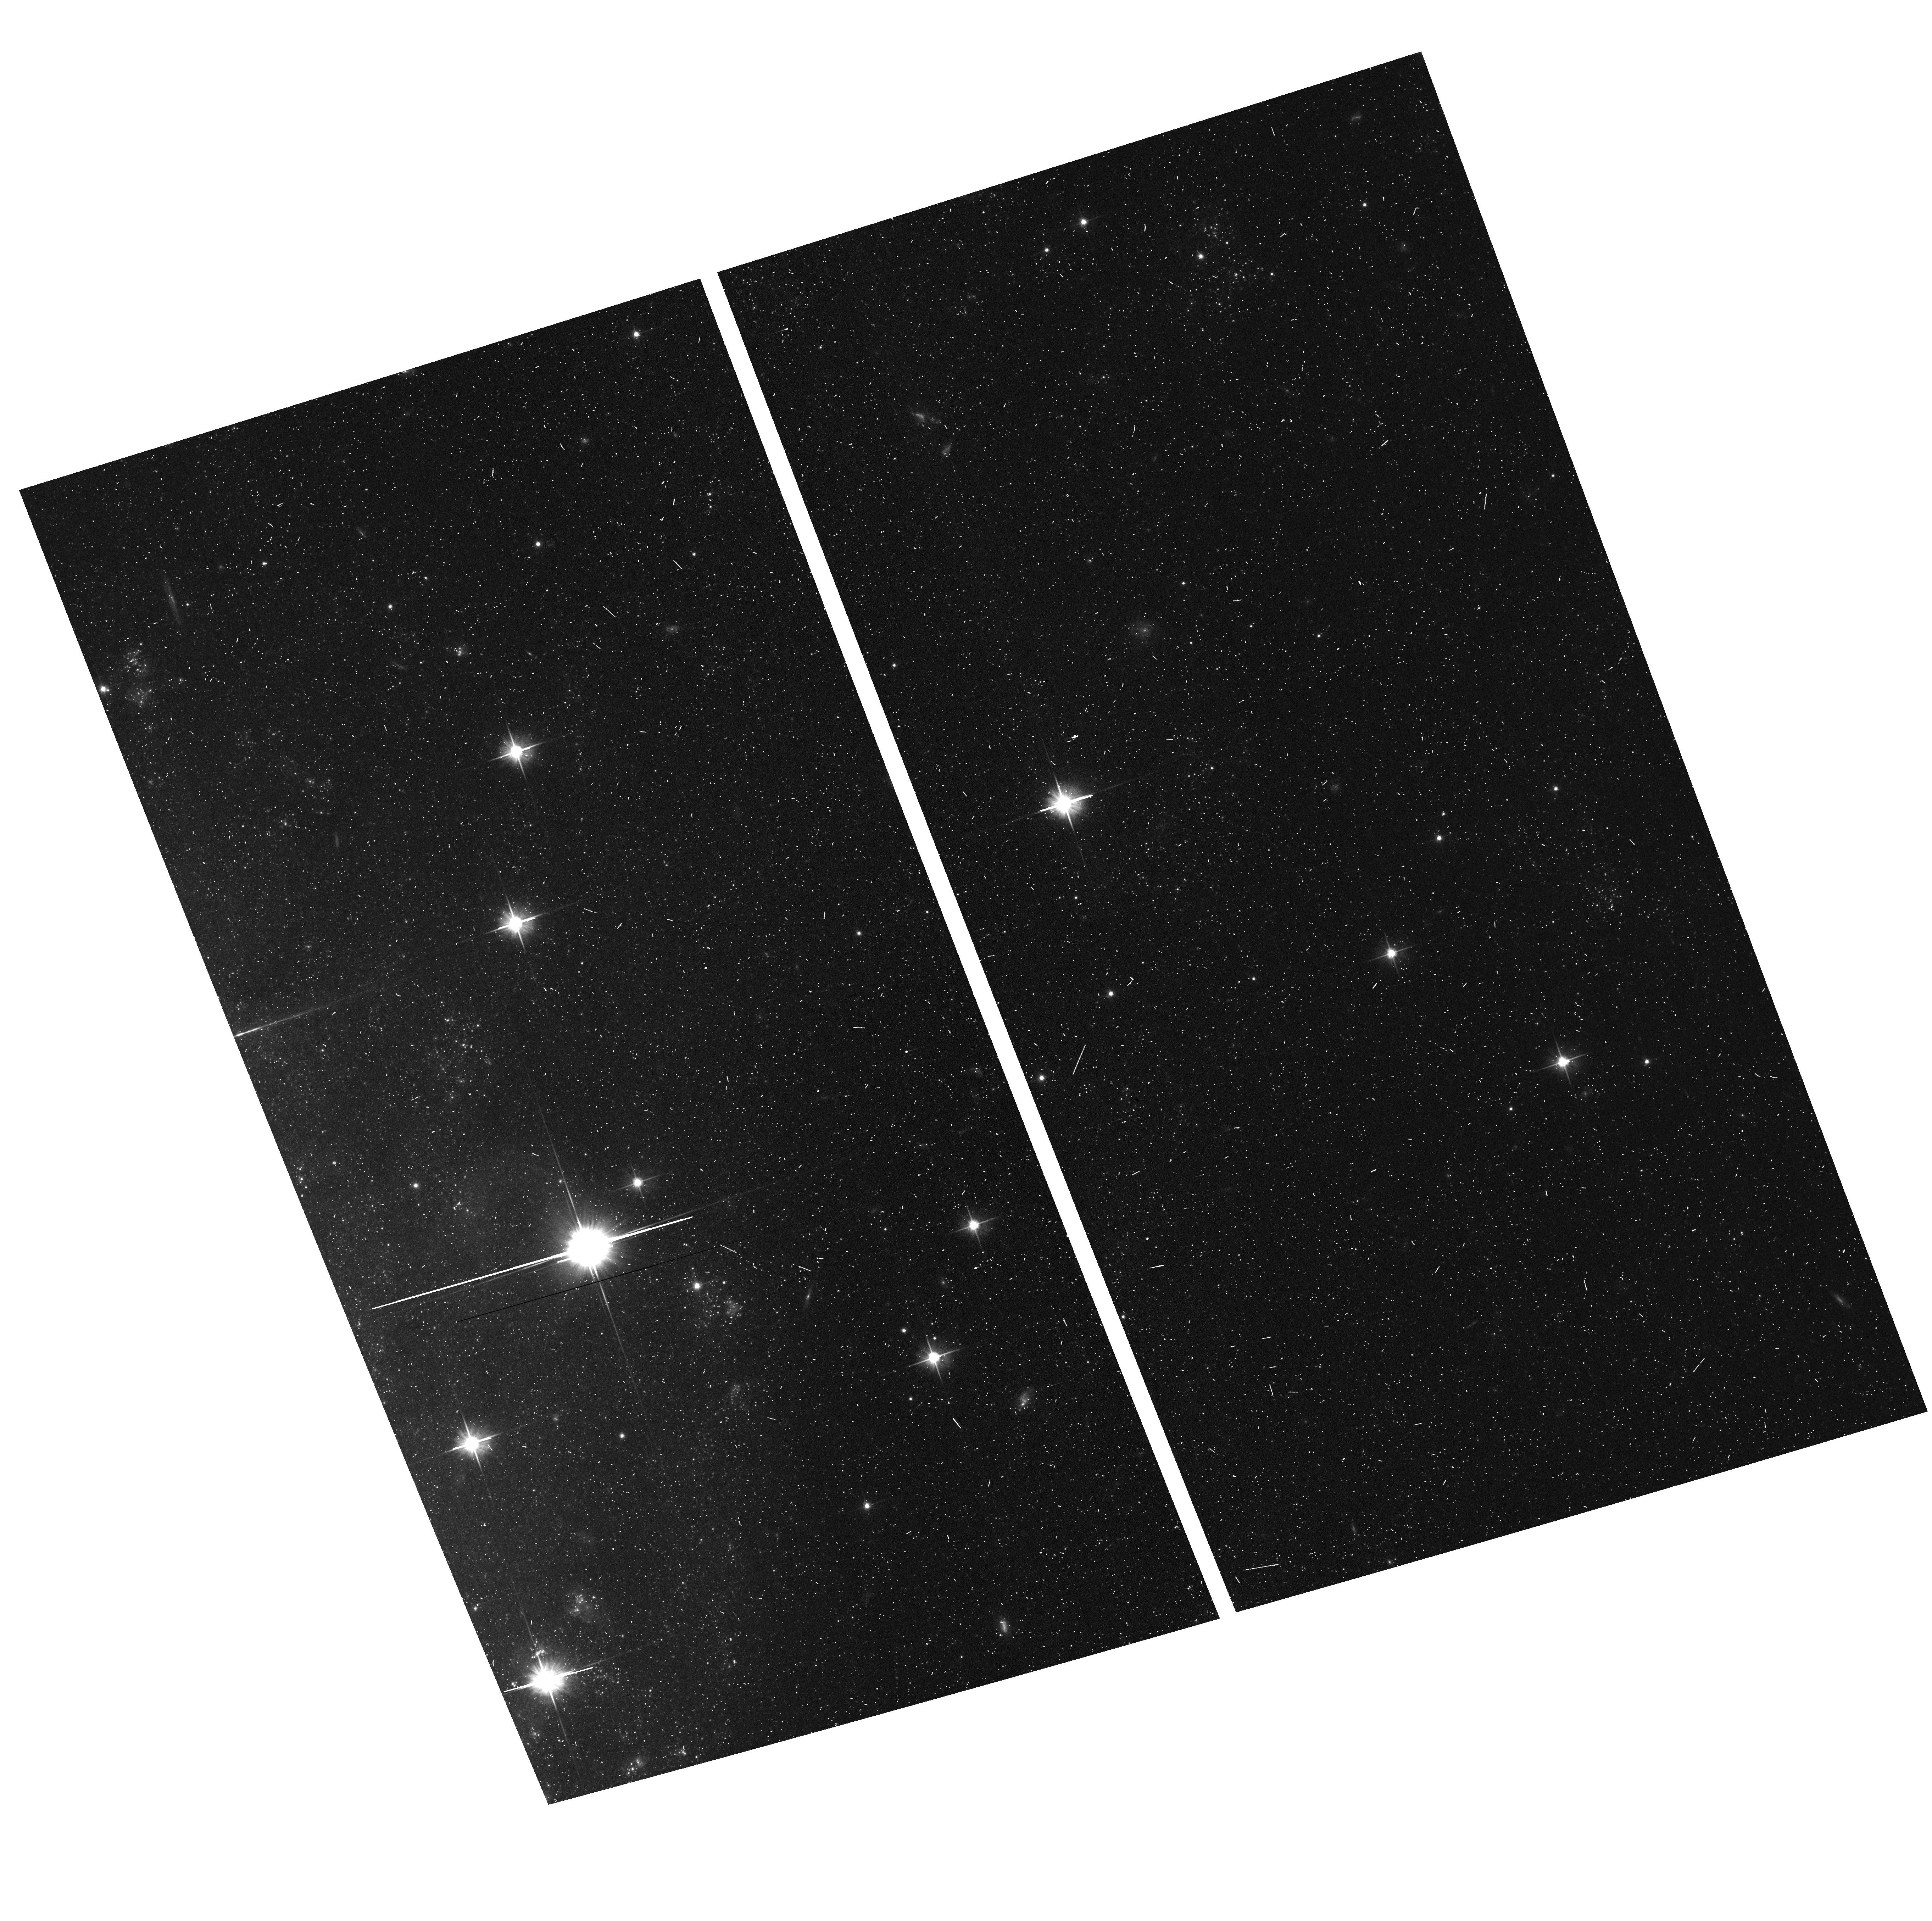
Target: field at RA 169.524°, Dec -32.764°
Instrument: ACS/WFC
Filter: F606W
Exposure: 6 min
Observation ID: hst_17189_xh_acs_wfc_f606w_jez2xh

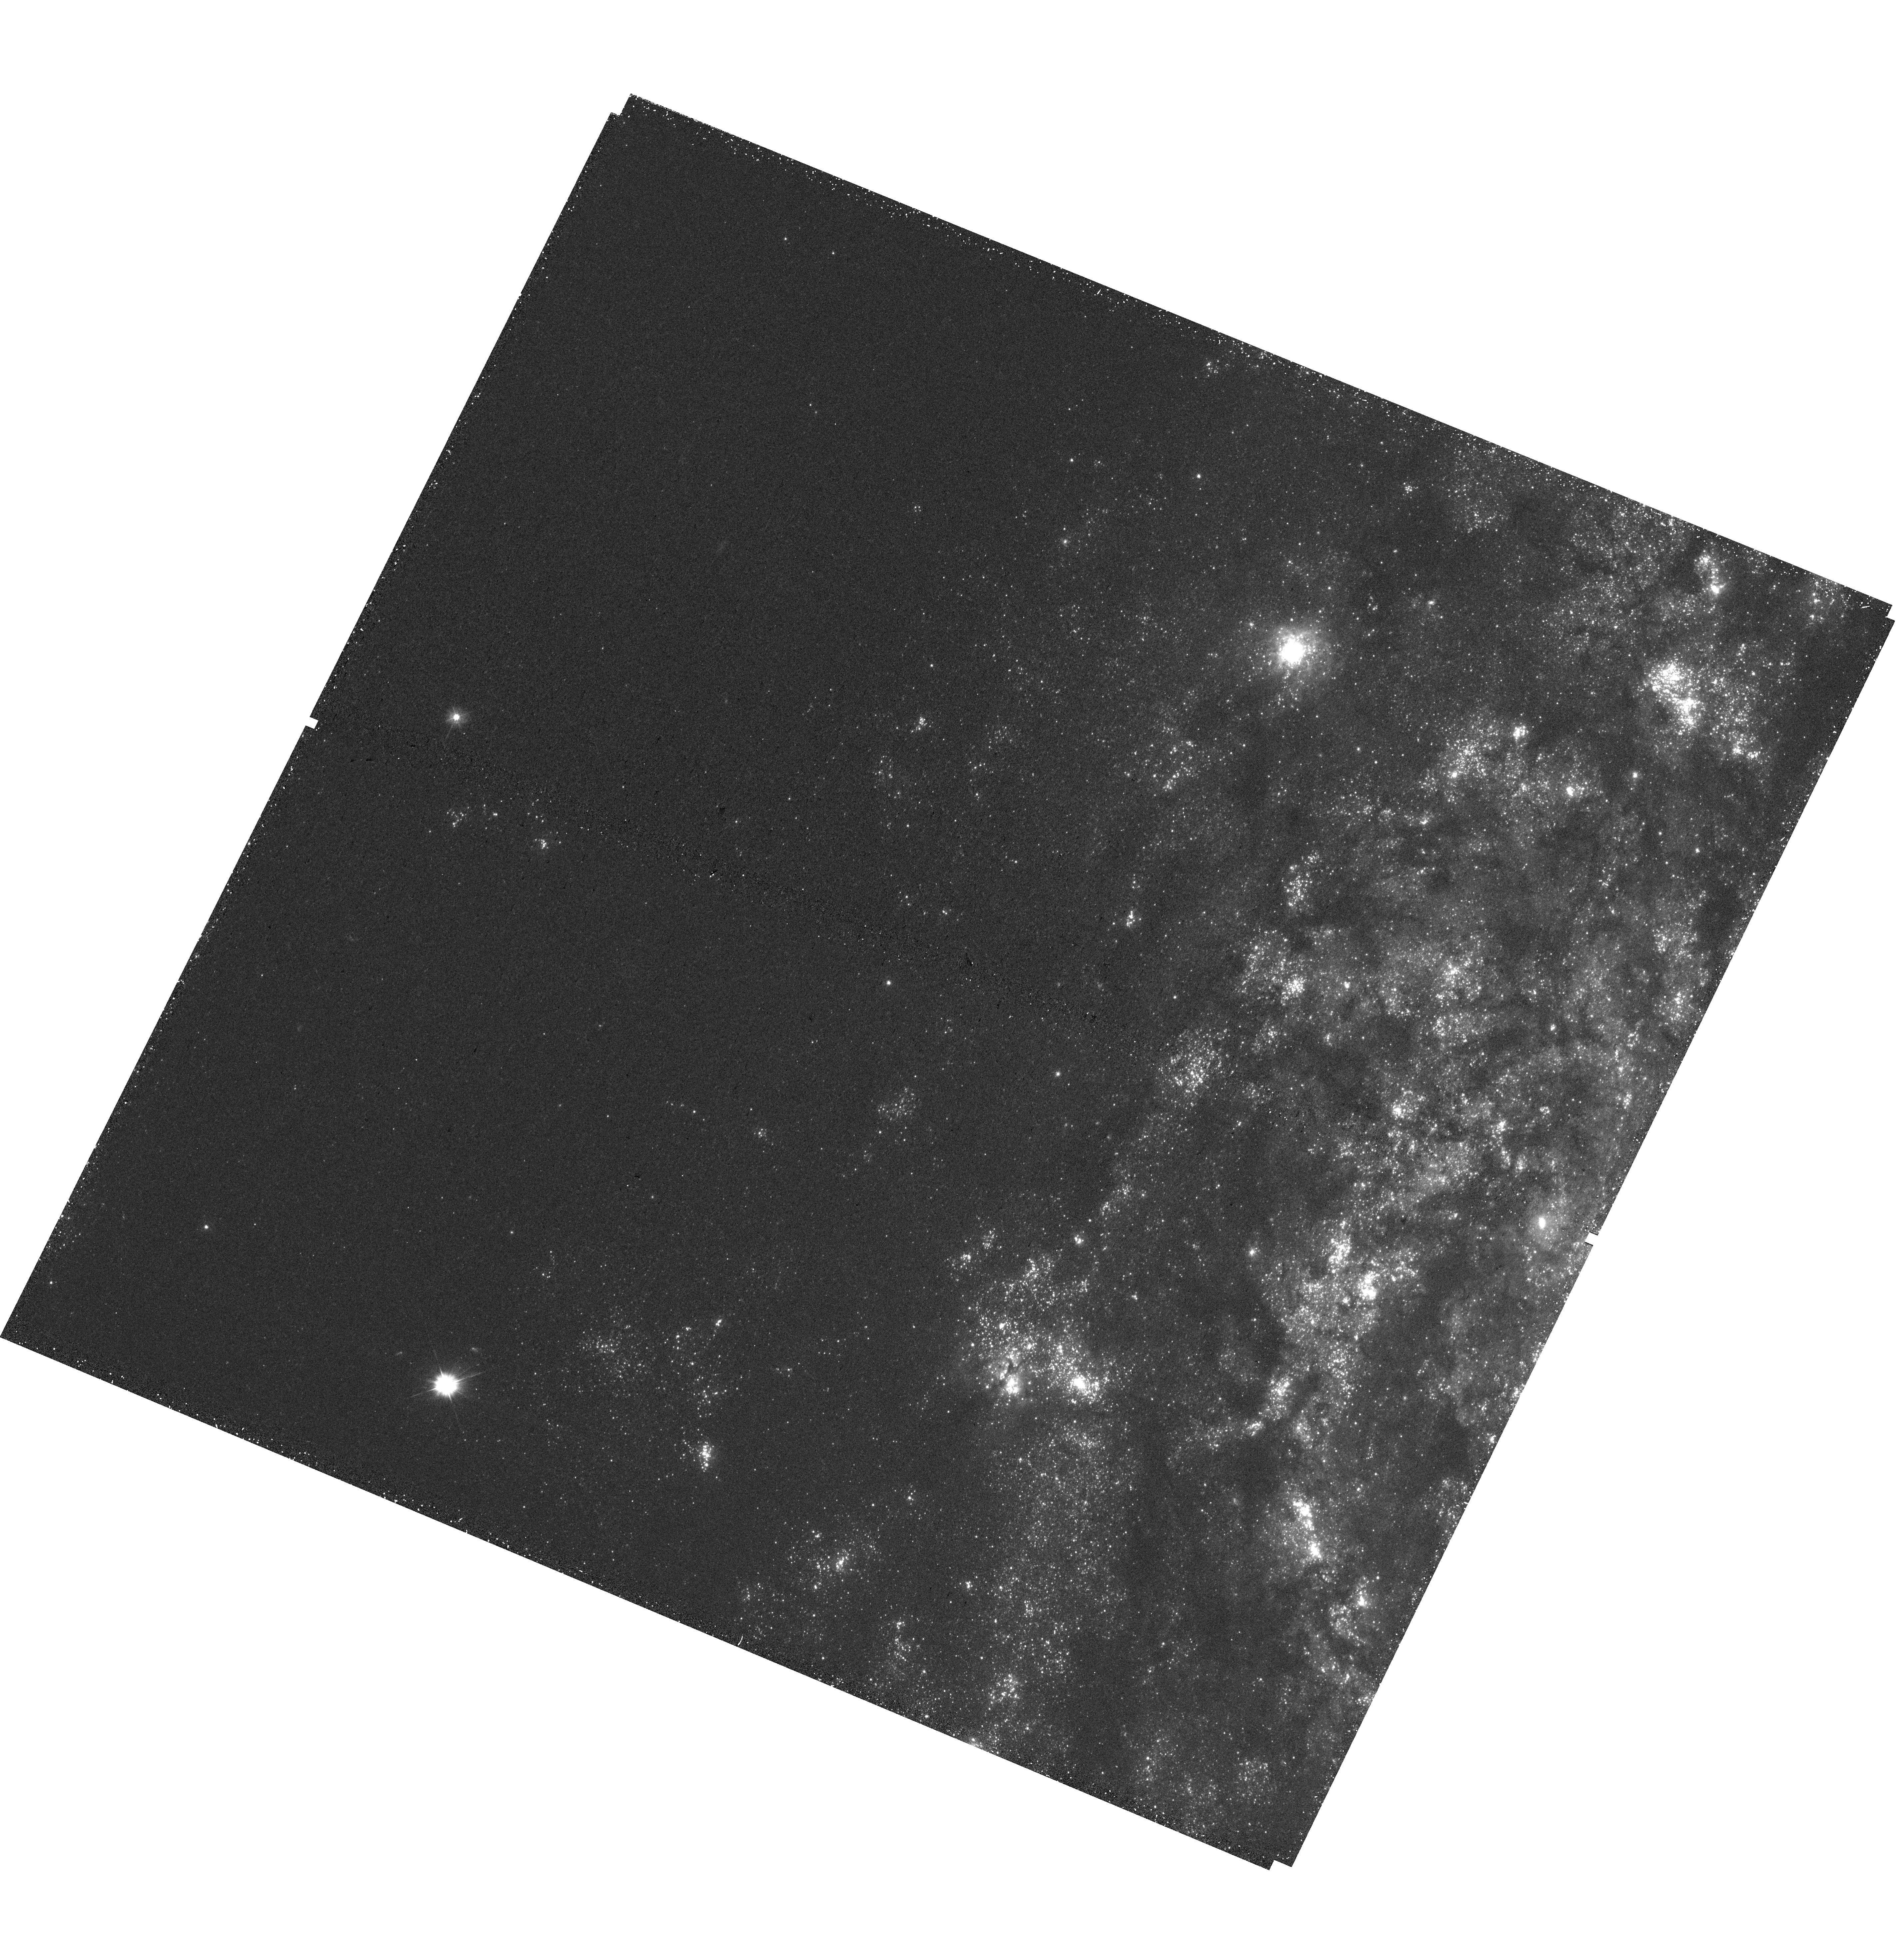
Target: NGC-3621-XUVDISK-REGION1
Instrument: WFC3/UVIS
Filter: F300X
Exposure: 41 min
Observation ID: hst_17189_xe_wfc3_uvis_f300x_iez2xe

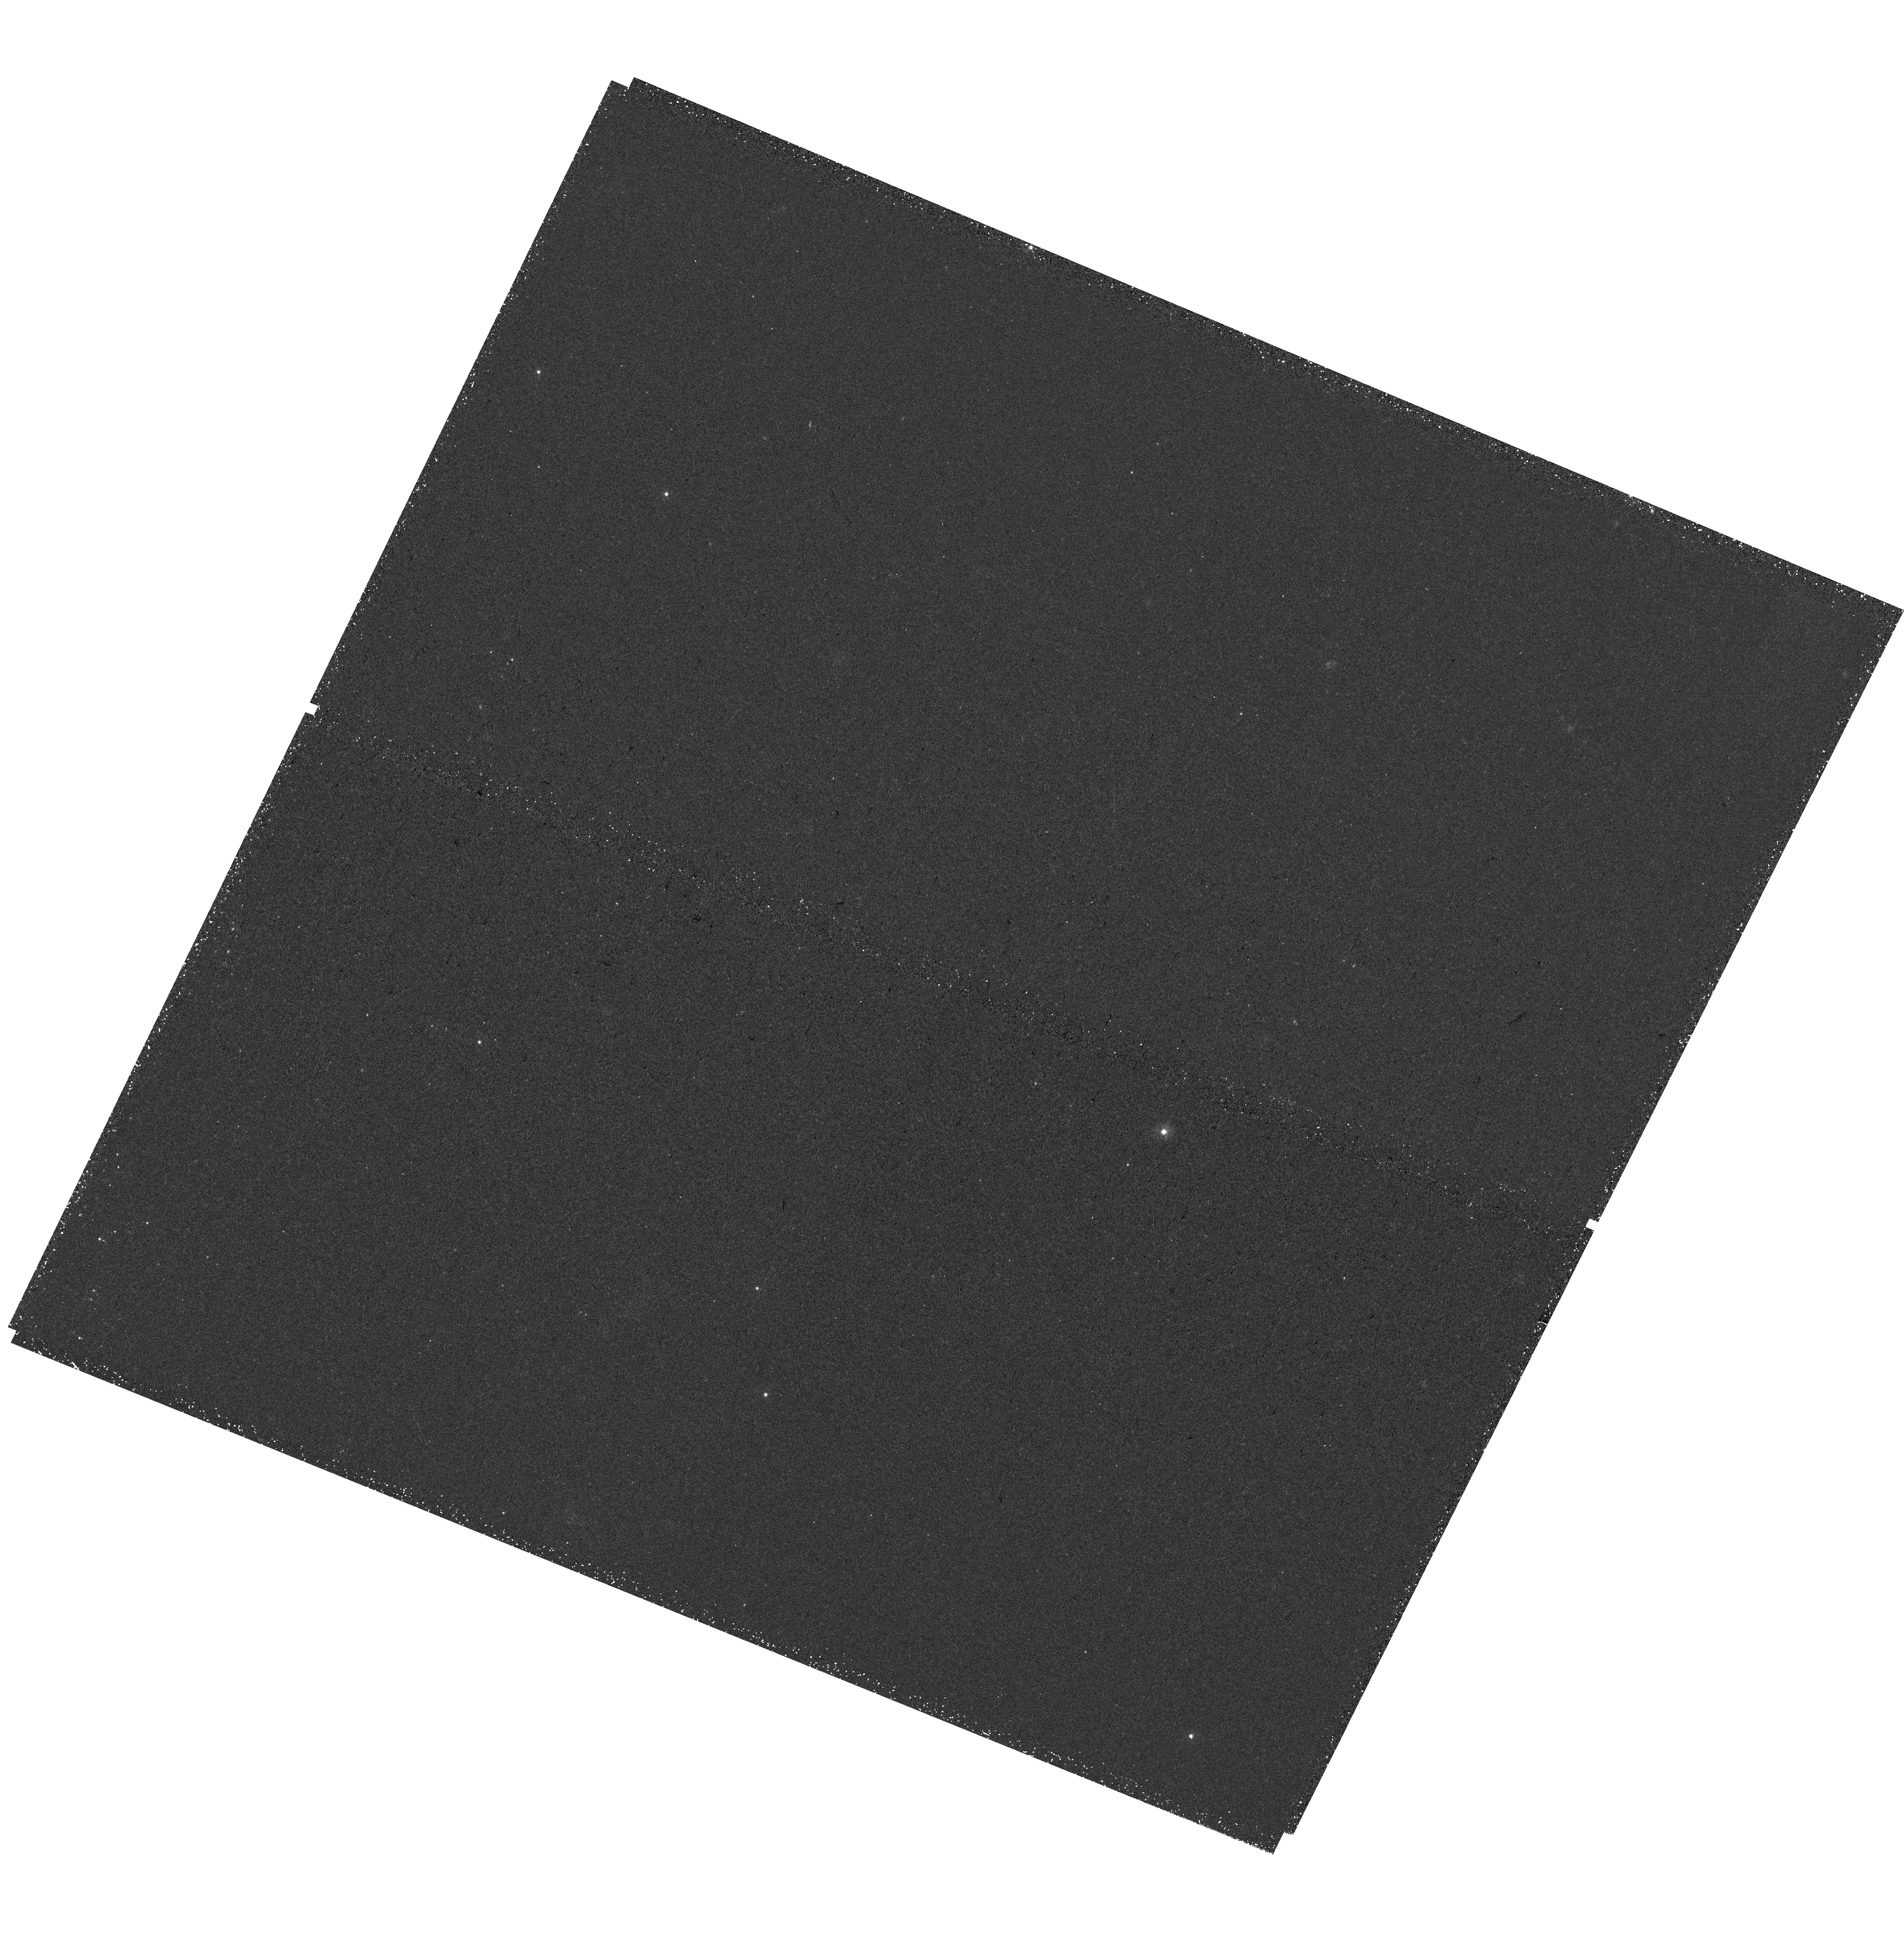
Target: NGC-3621-XUVDISK-REGION2
Instrument: WFC3/UVIS
Filter: F300X
Exposure: 39 min
Observation ID: hst_17189_xq_wfc3_uvis_f300x_iez2xq

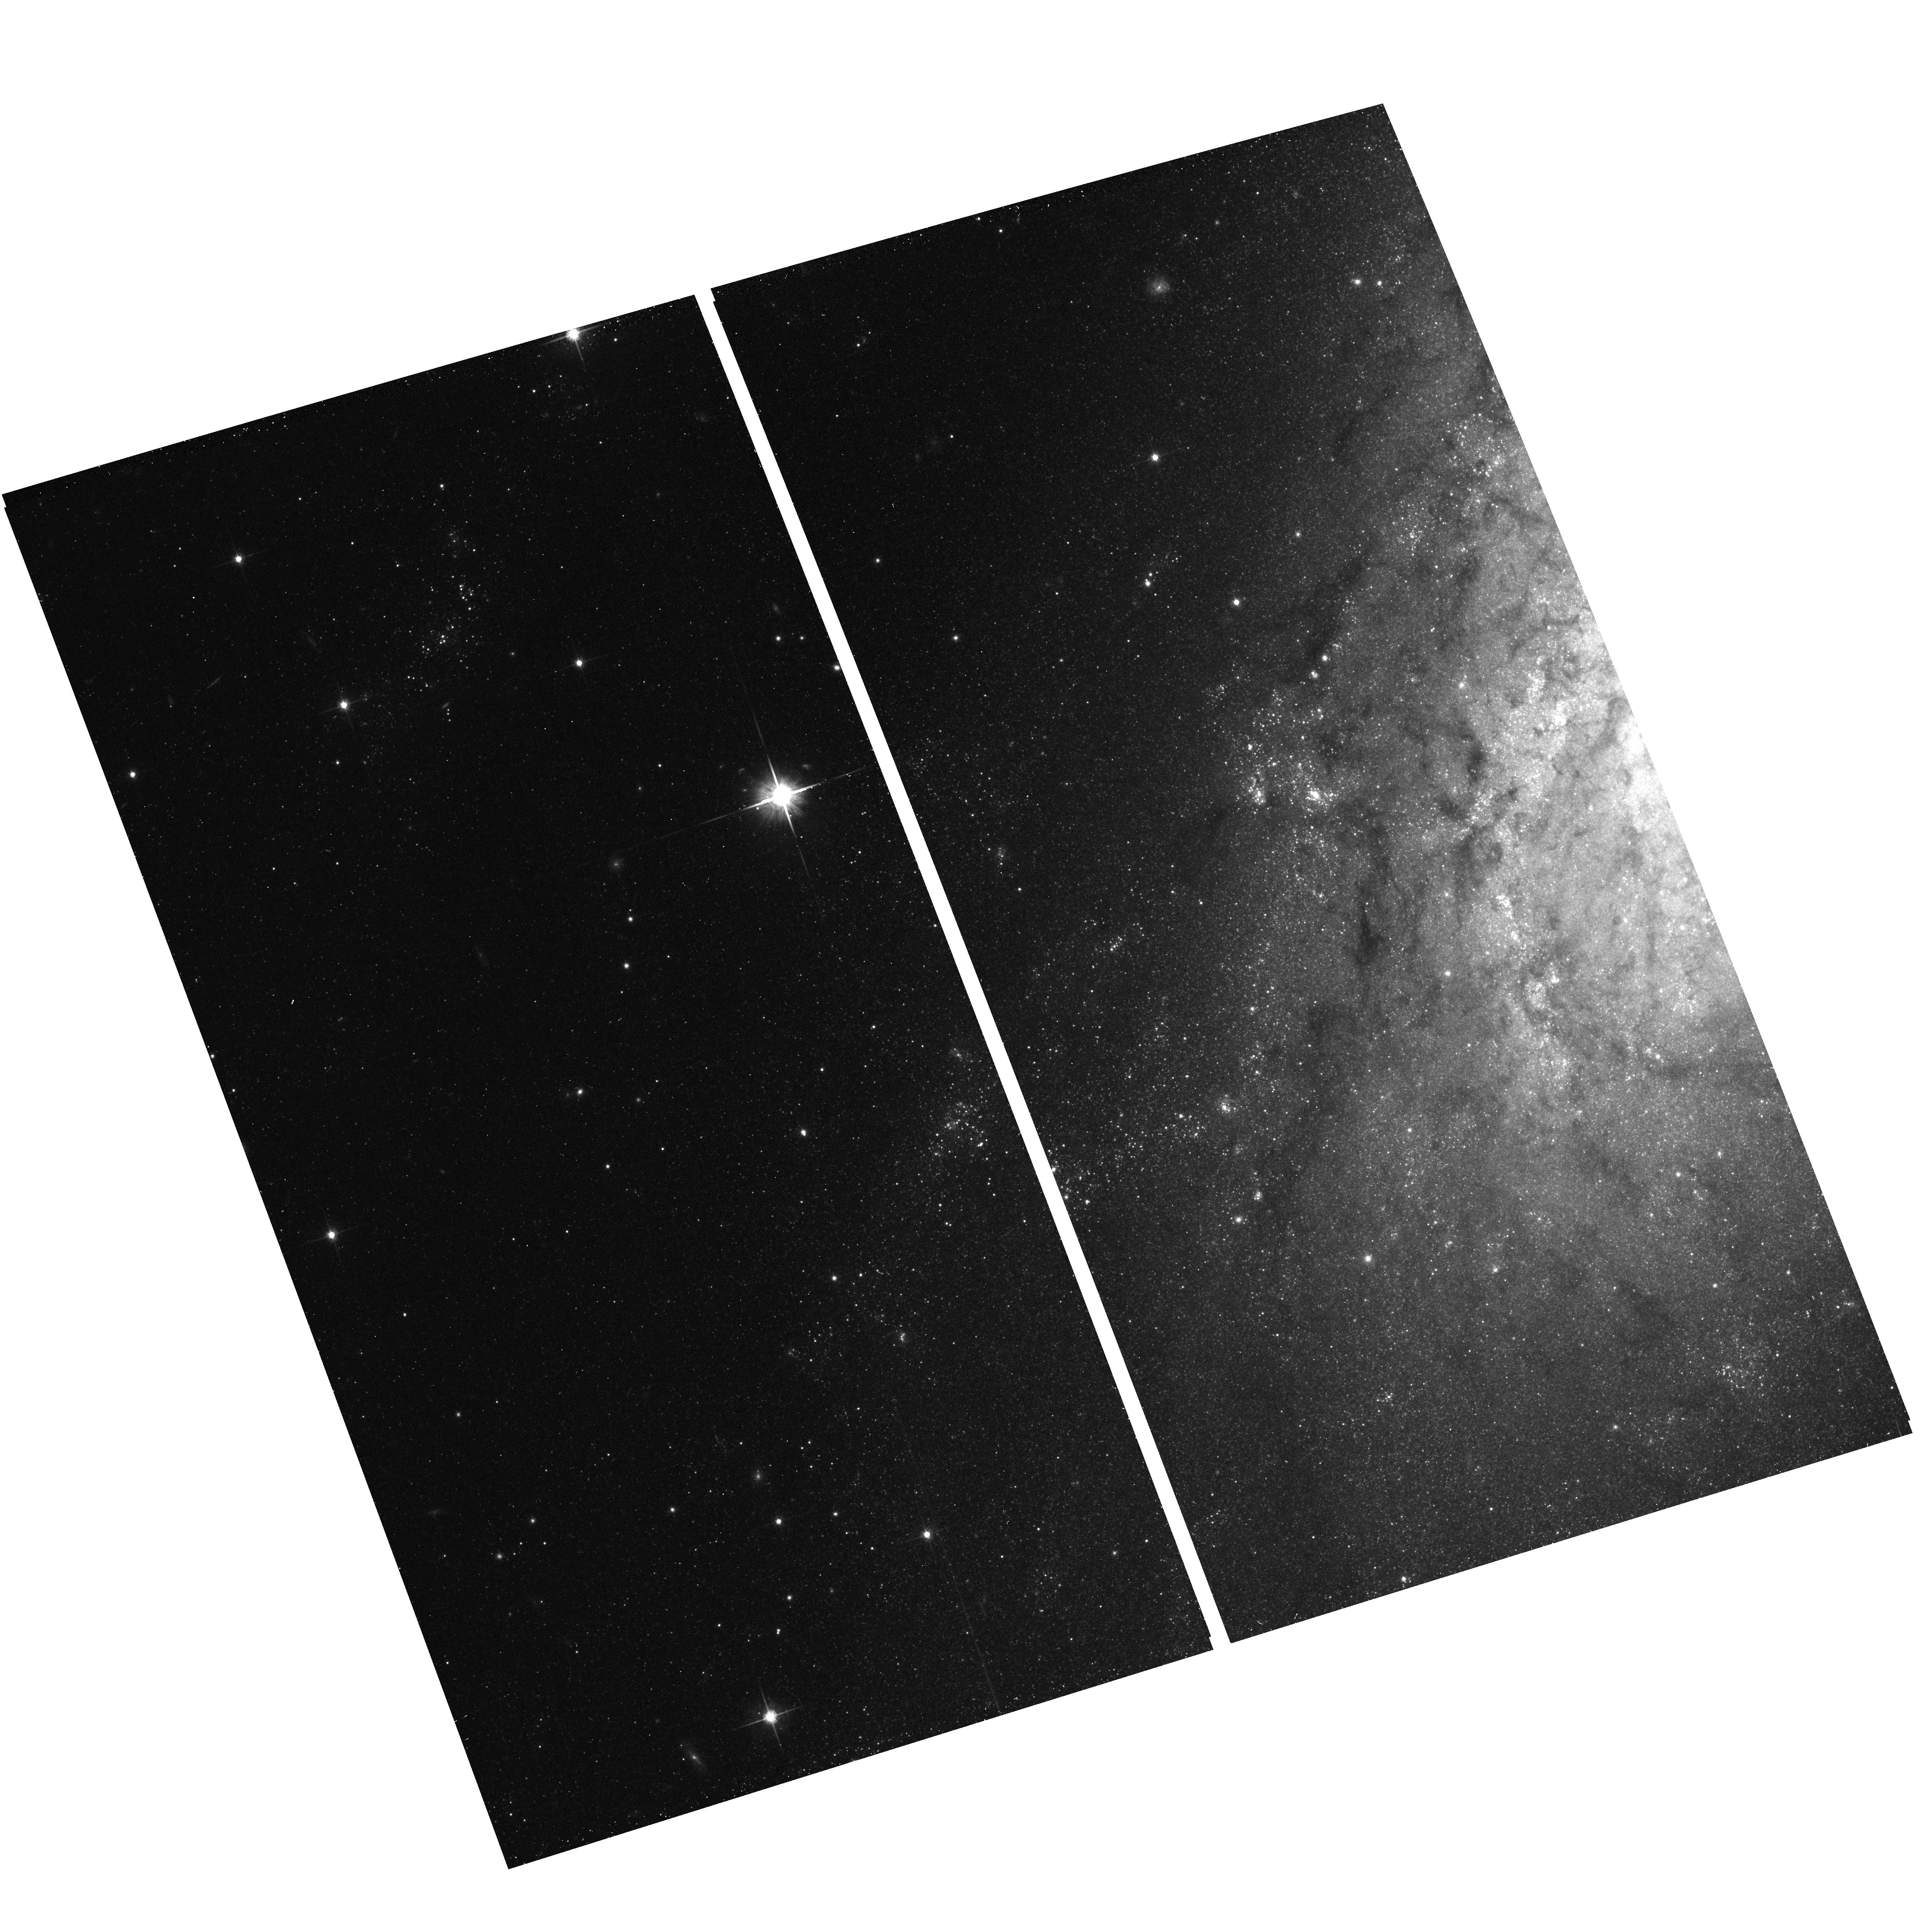
Target: field at RA 169.600°, Dec -32.825°
Instrument: ACS/WFC
Filter: F814W
Exposure: 12 min
Observation ID: hst_17189_xk_acs_wfc_f814w_jez2xk

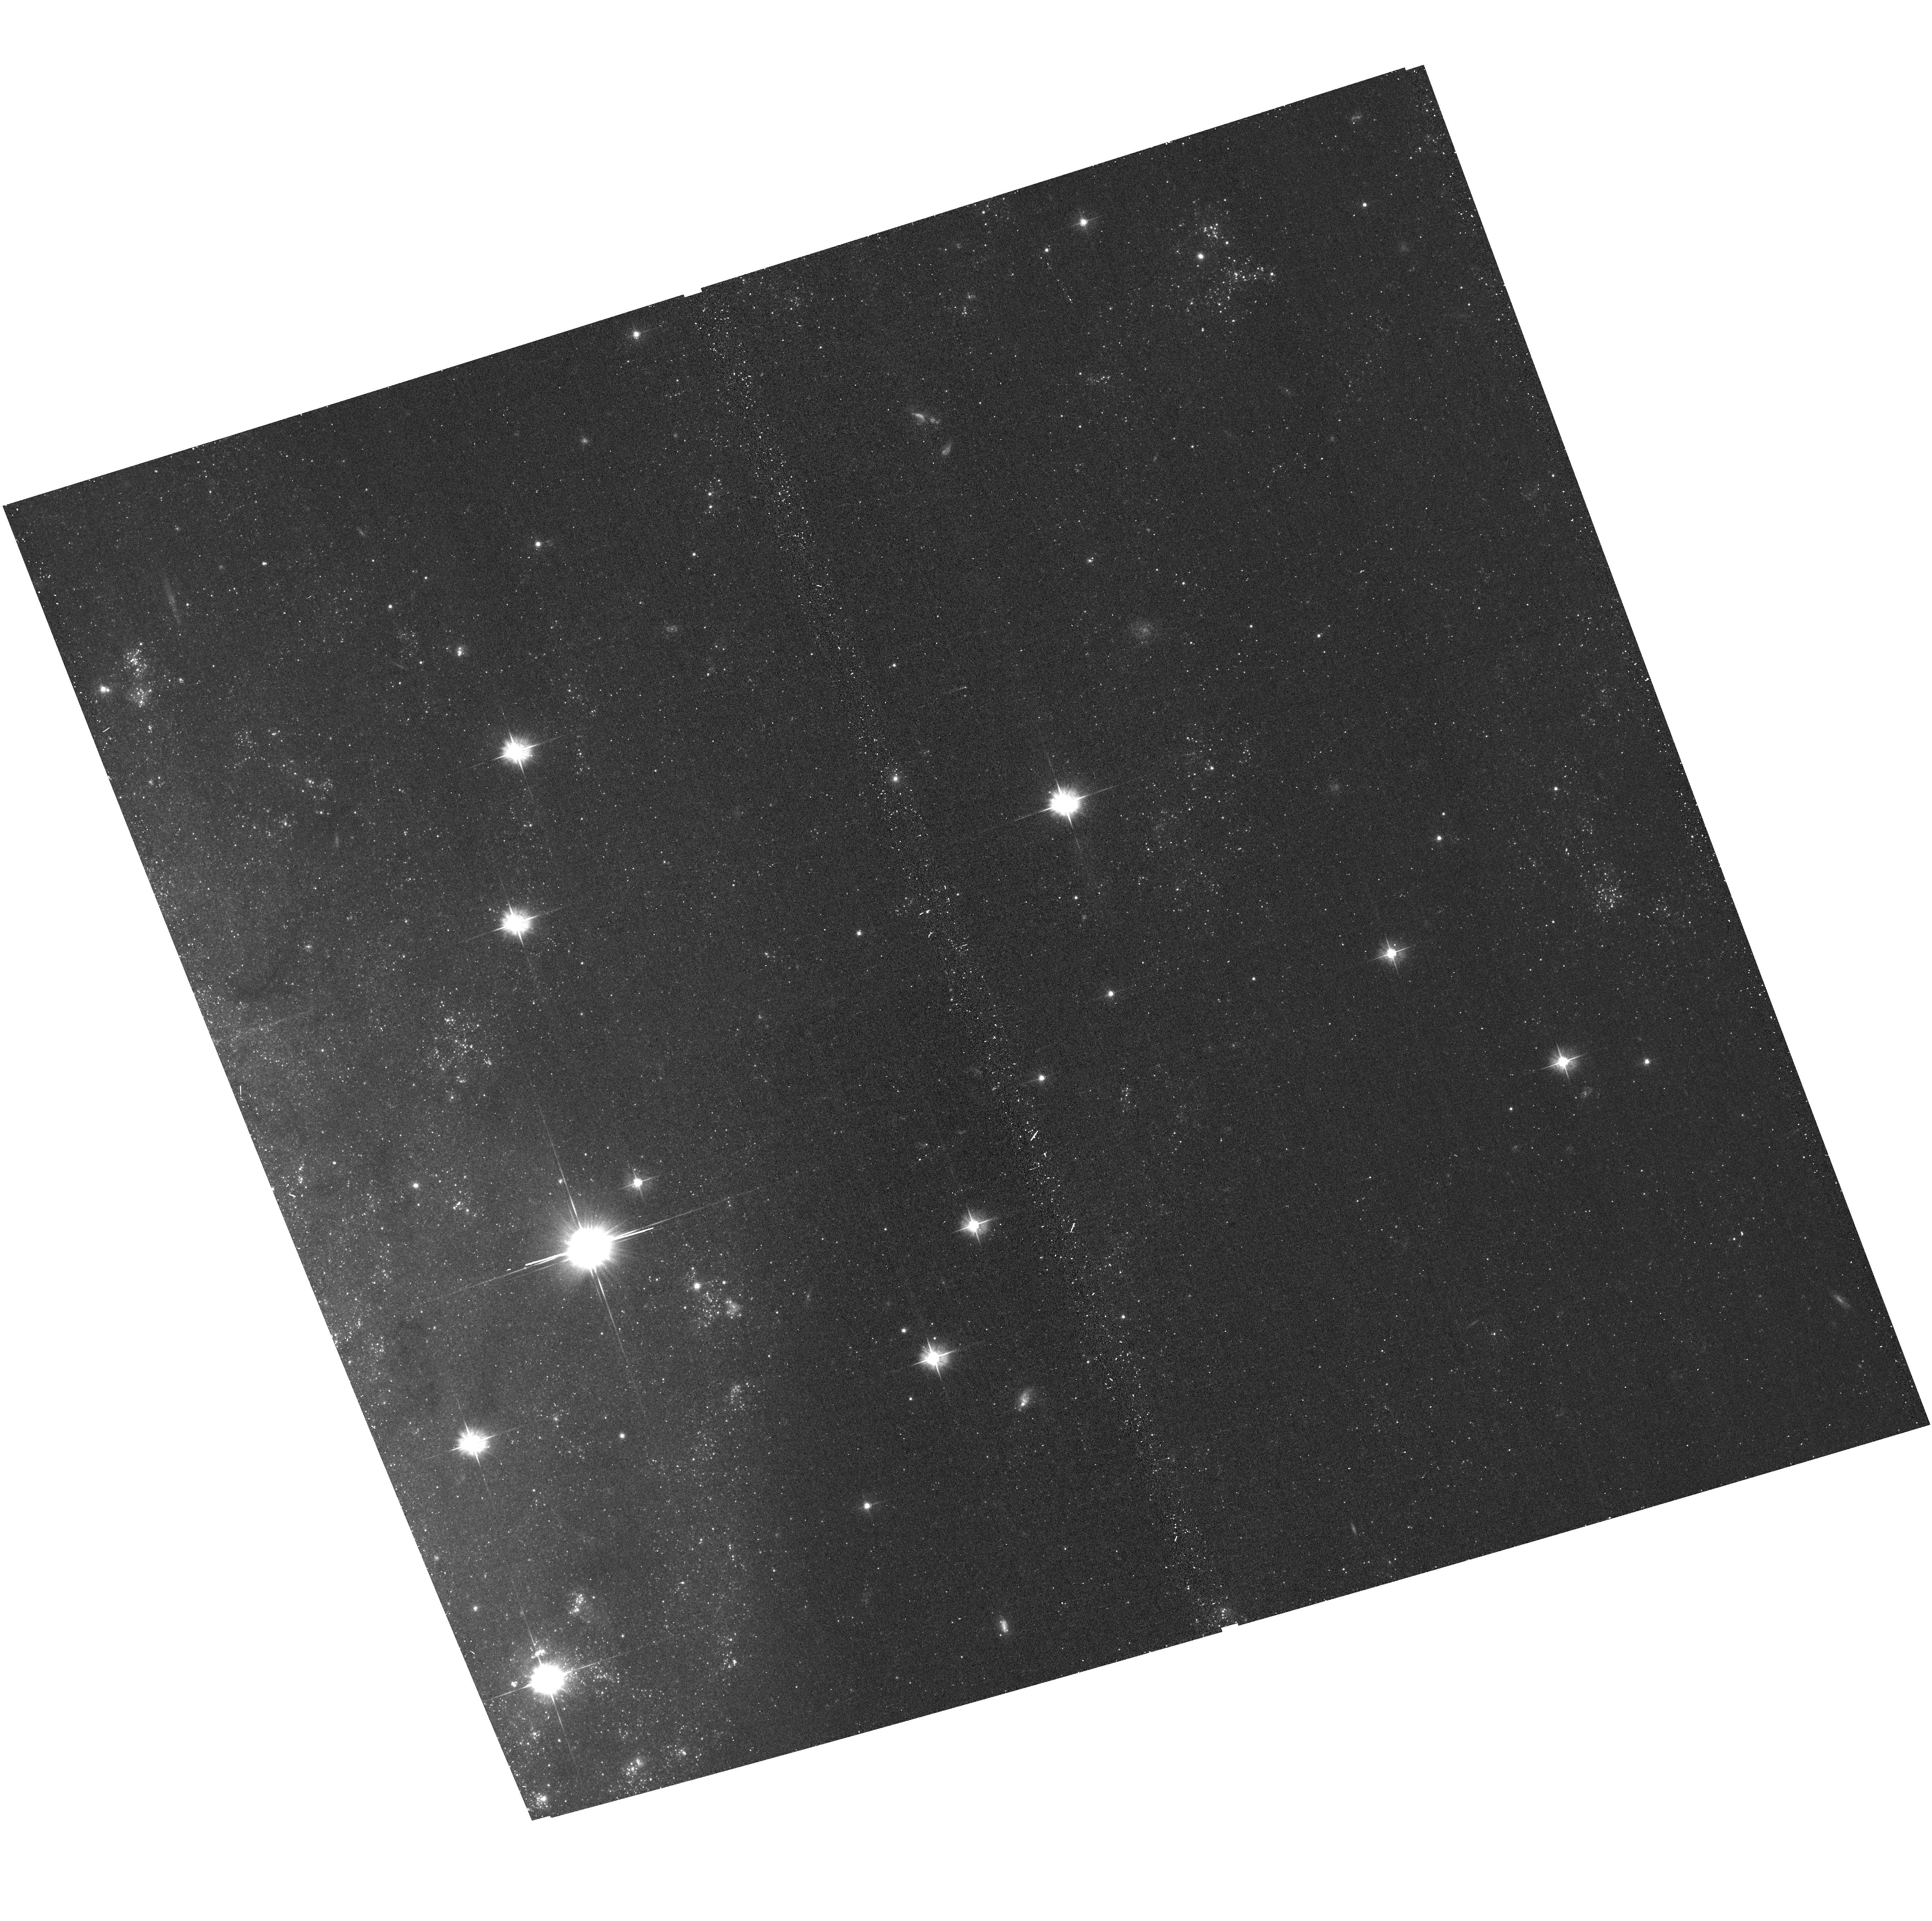
Target: field at RA 169.523°, Dec -32.765°
Instrument: ACS/WFC
Filter: F475W
Exposure: 13 min
Observation ID: hst_17189_xh_acs_wfc_f475w_jez2xh

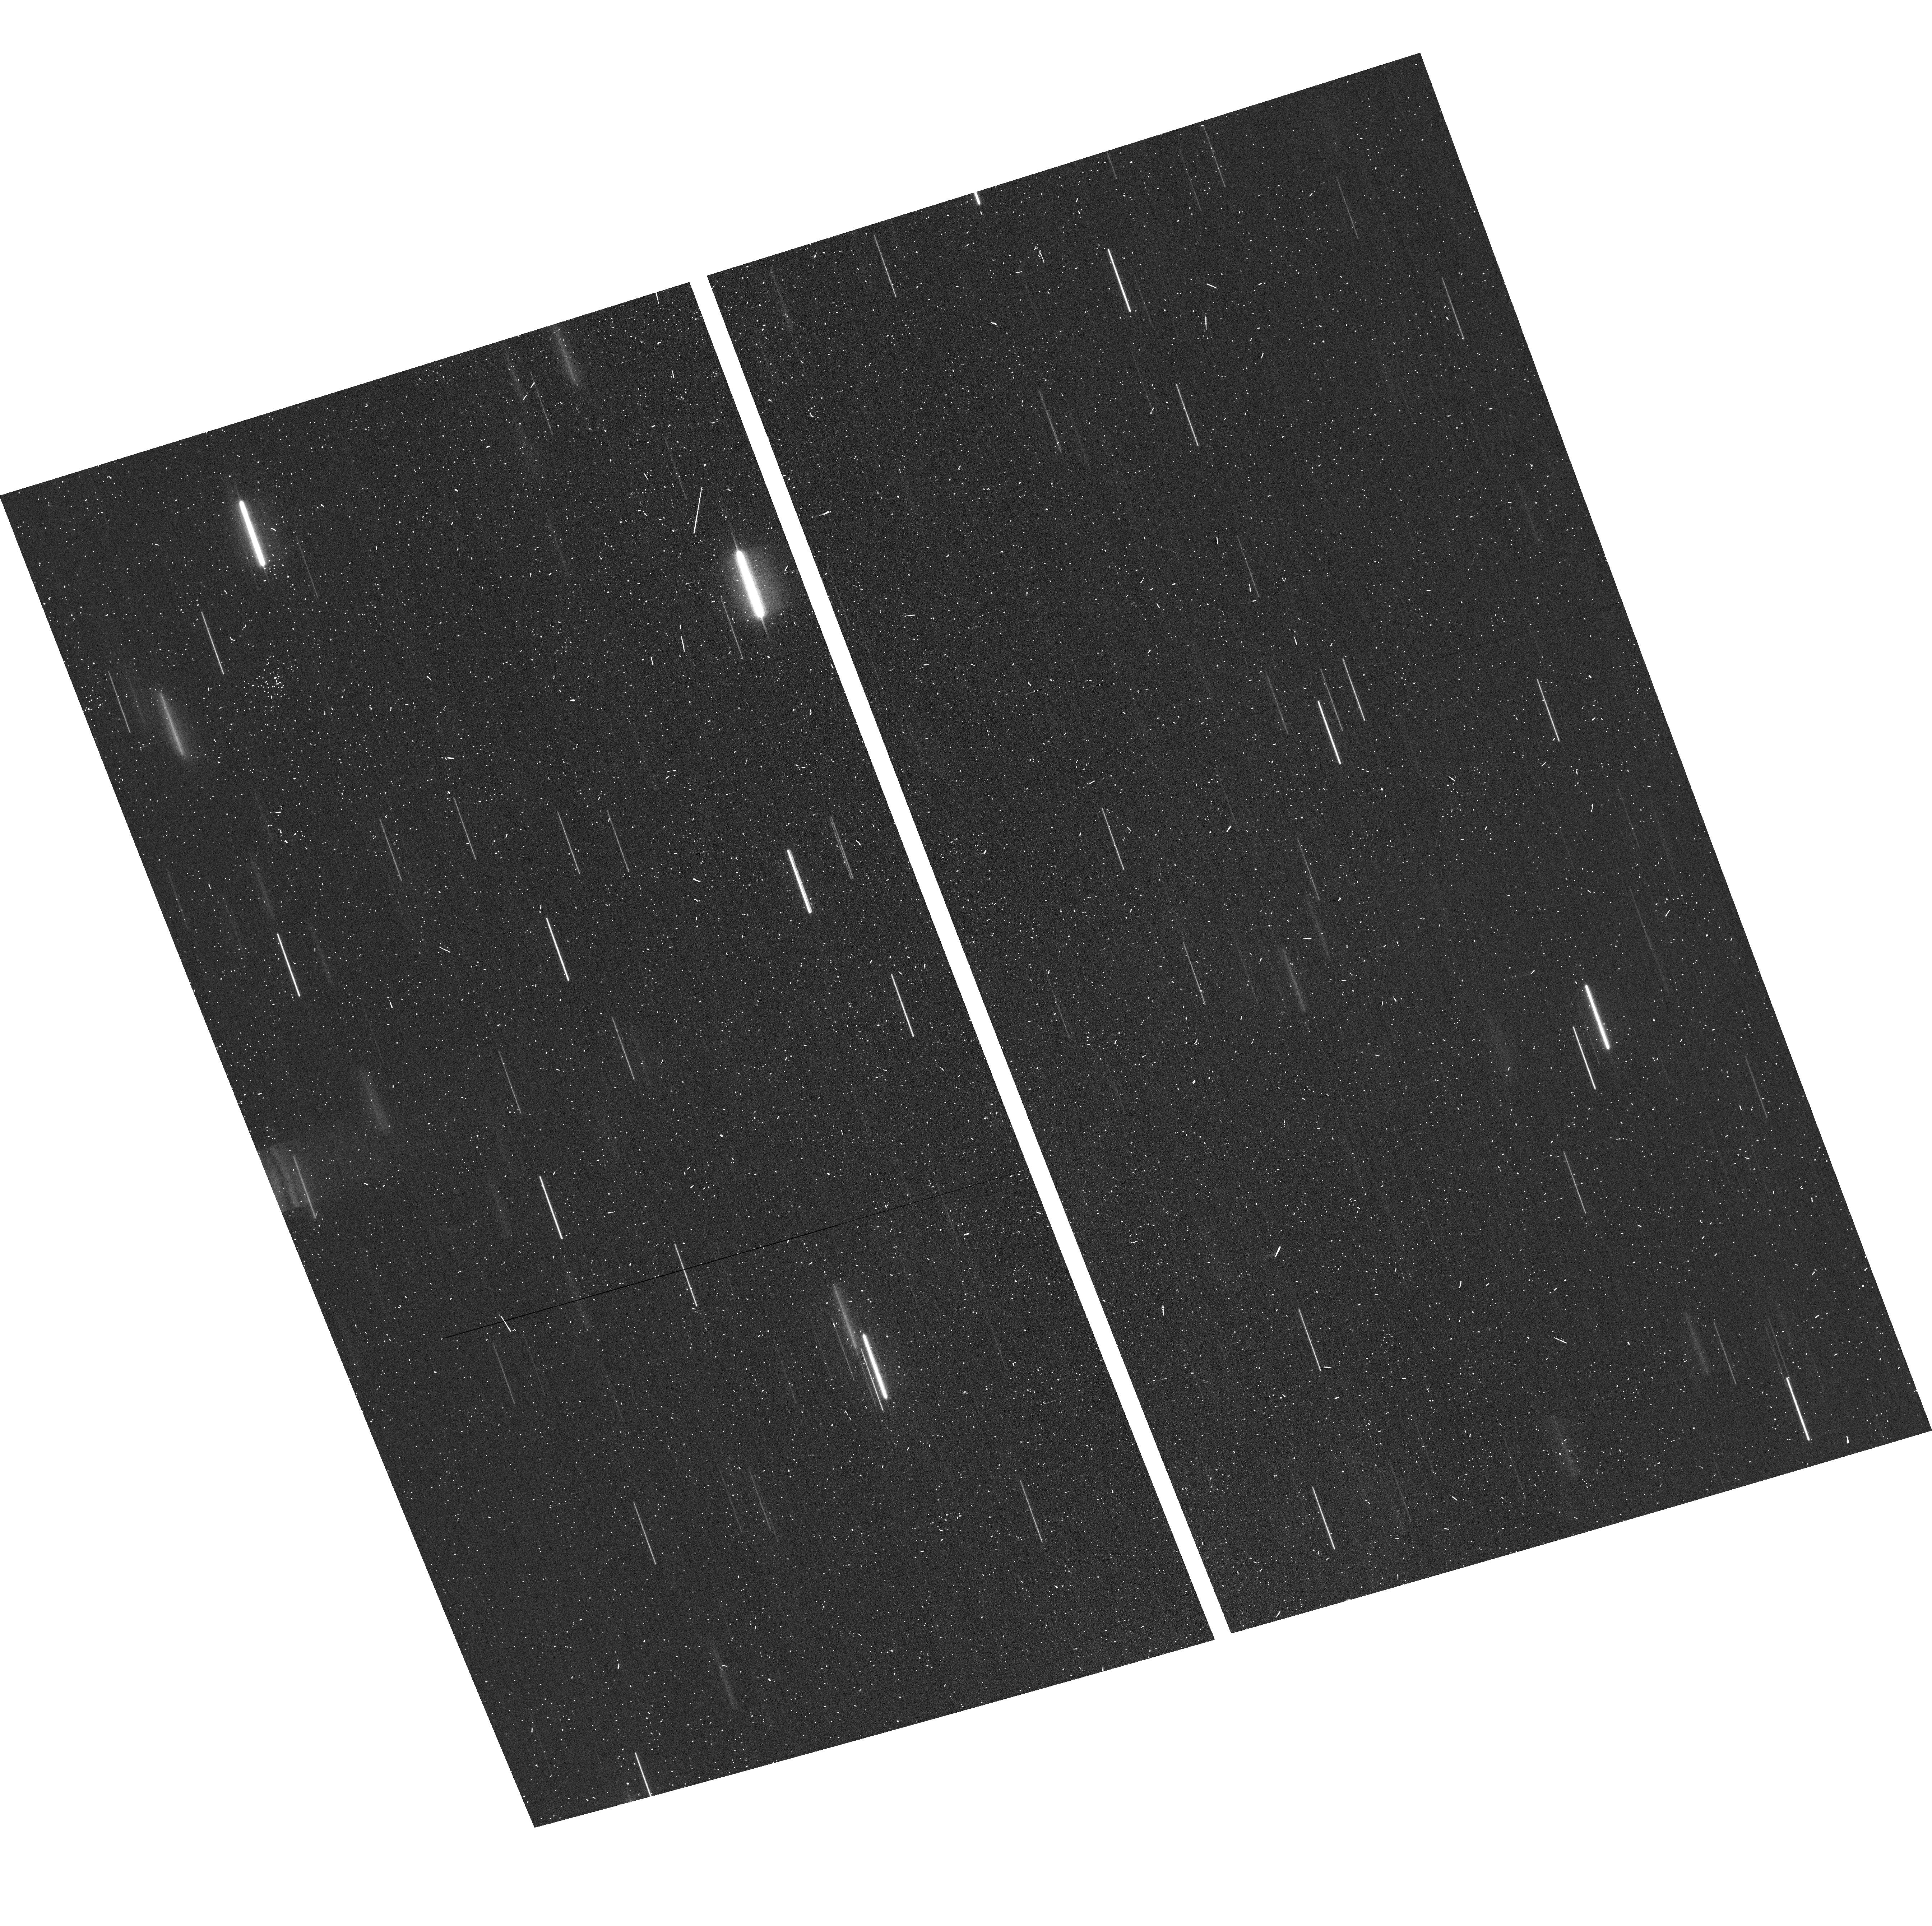
Target: field at RA 169.585°, Dec -32.701°
Instrument: ACS/WFC
Filter: F814W
Exposure: 3 min
Observation ID: hst_17189_xf_acs_wfc_f814w_jez2xf

A panoramic study of low-density star formation in XUV disk galaxy NGC 3621: Testing for environmental dependency of clusters, OB associations, and the stellar hierarchy (PI: Thilker, David)

We propose an efficient yet panoramic UV-optical survey of the extended UV disk galaxy NGC 3621, with the goal of decisively evaluating various environmental dependencies of stellar cluster and OB association populations. Such work is very challenging in the regime of low-density star formation (SF) because large areas must be observed by HST to accumulate statistical samples. Consequently, our knowledge of the SF process, its products, and associated feedback in this extreme, but important, regime is woefully incomplete. Our program addresses this shortcoming in a finely controlled experiment using an otherwise well-studied target. The union of NGC 3621's inner and XUV disks presents an ideal test-bed because the local physical conditions change in a remarkably continuous radial manner, across our ~1400 sq.kpc HST footprint, that fully probes gradients in metallicity, plus stellar mass, gas mass and star formation rate surface density. Cluster and association counts will be high enough to bin versus environment for all our goals: (1) We will test predictions of SF modeling in low-density environments. Our program will provide decisive constraint on the extreme low end of predicted cluster formation efficiency, inform environment-driven models of cluster morphology, and determine whether continually dispersing remnants of SF activity are consistent with expectations. (2) The census of stochastic low-mass clusters and associations will provide a testbed for new models / analysis methods relevant to low-density SF. Our project is a vital step toward a full theoretical picture of SF and galaxy evolution in the vast majority of HI-dominated gas out to high redshift.